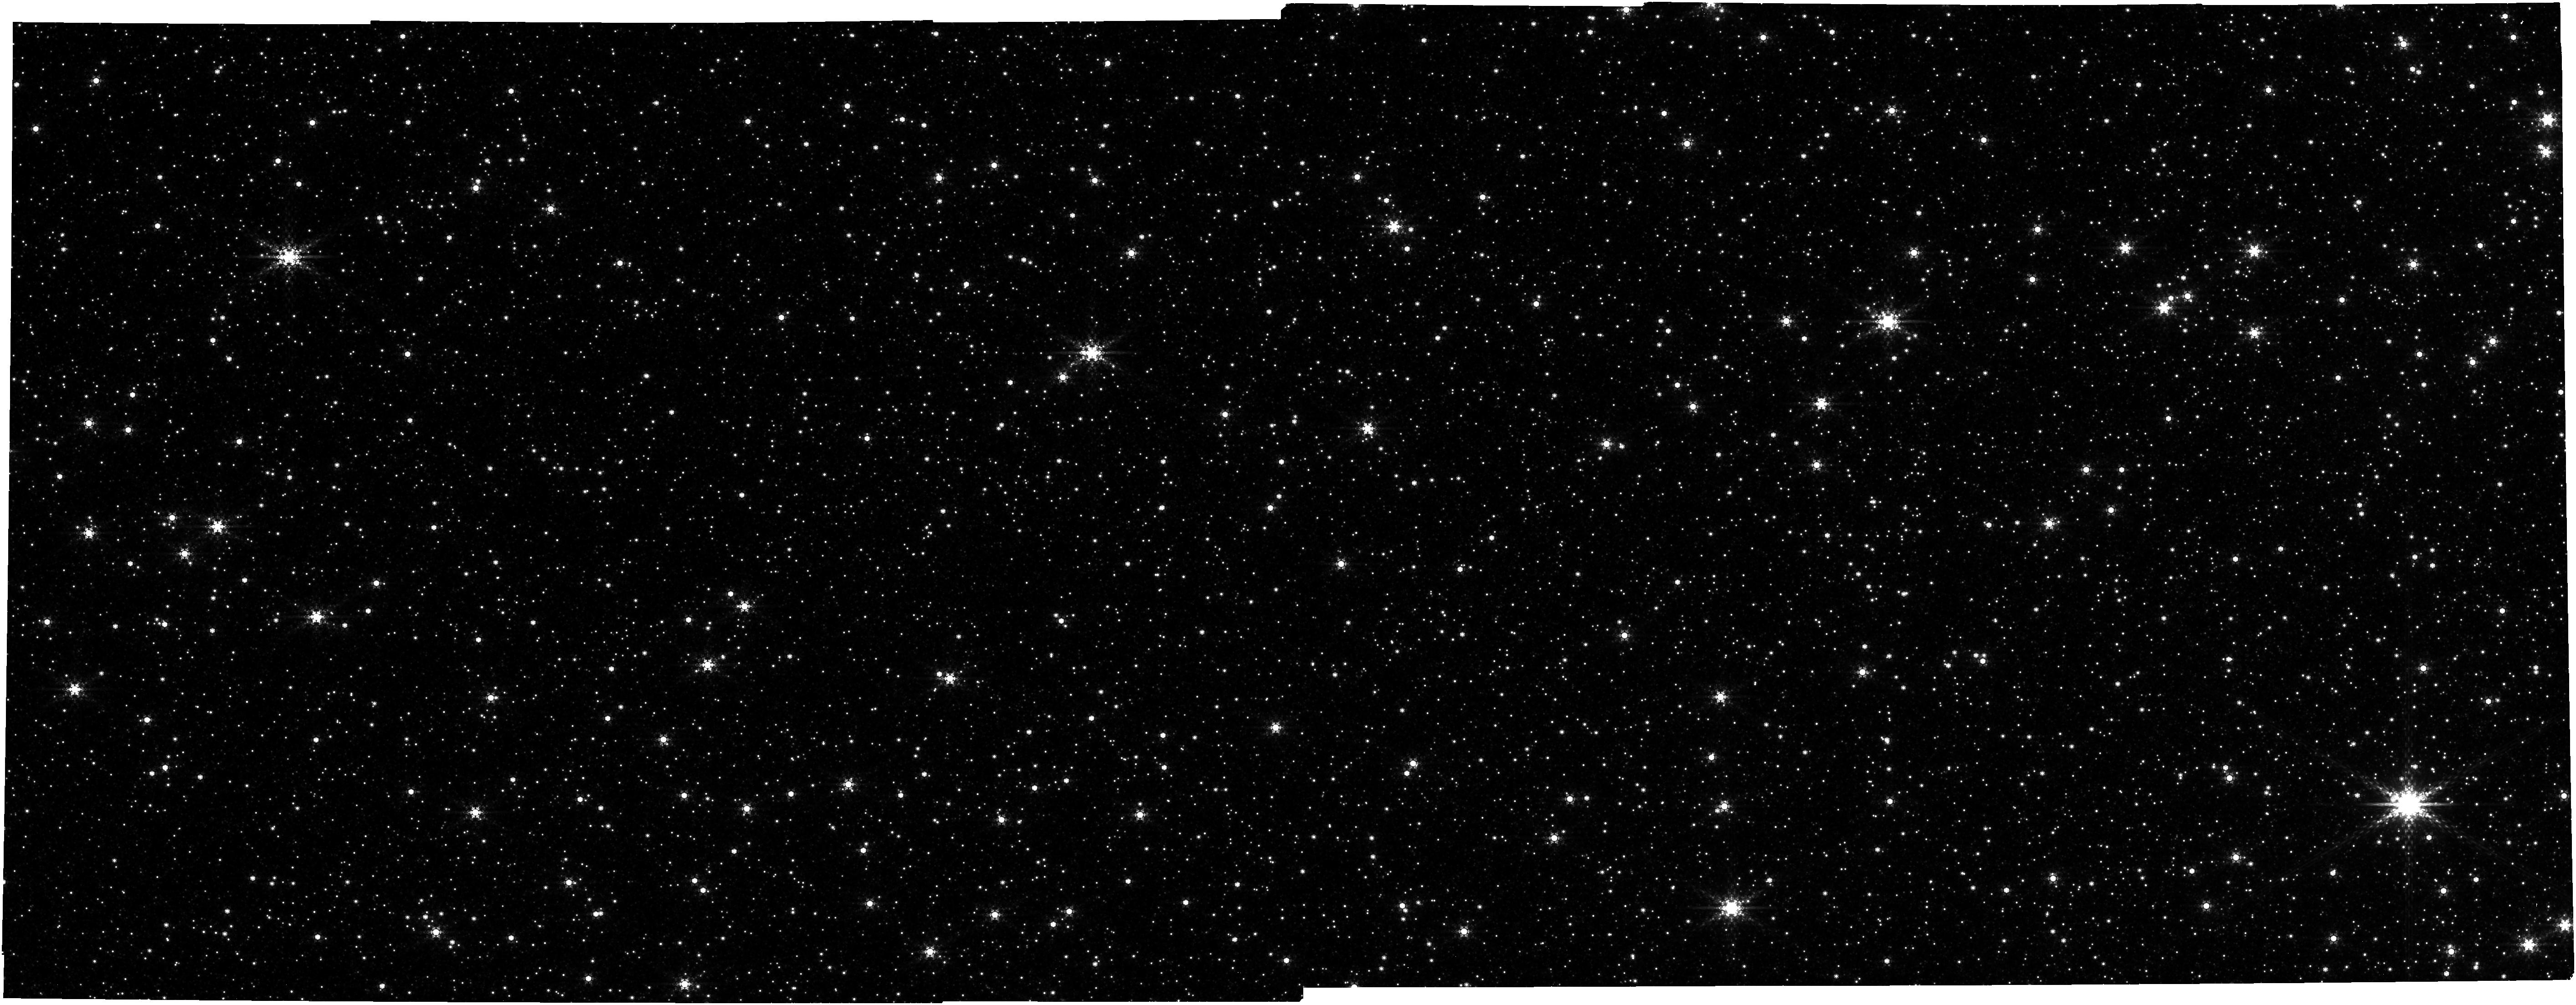
Target: CLOUDEF-REFERENCE. Instrument: NIRCAM. Filter: F480M. Exposure: 13 min. Observation ID: jw02092-o005_t002_nircam_clear-f480m

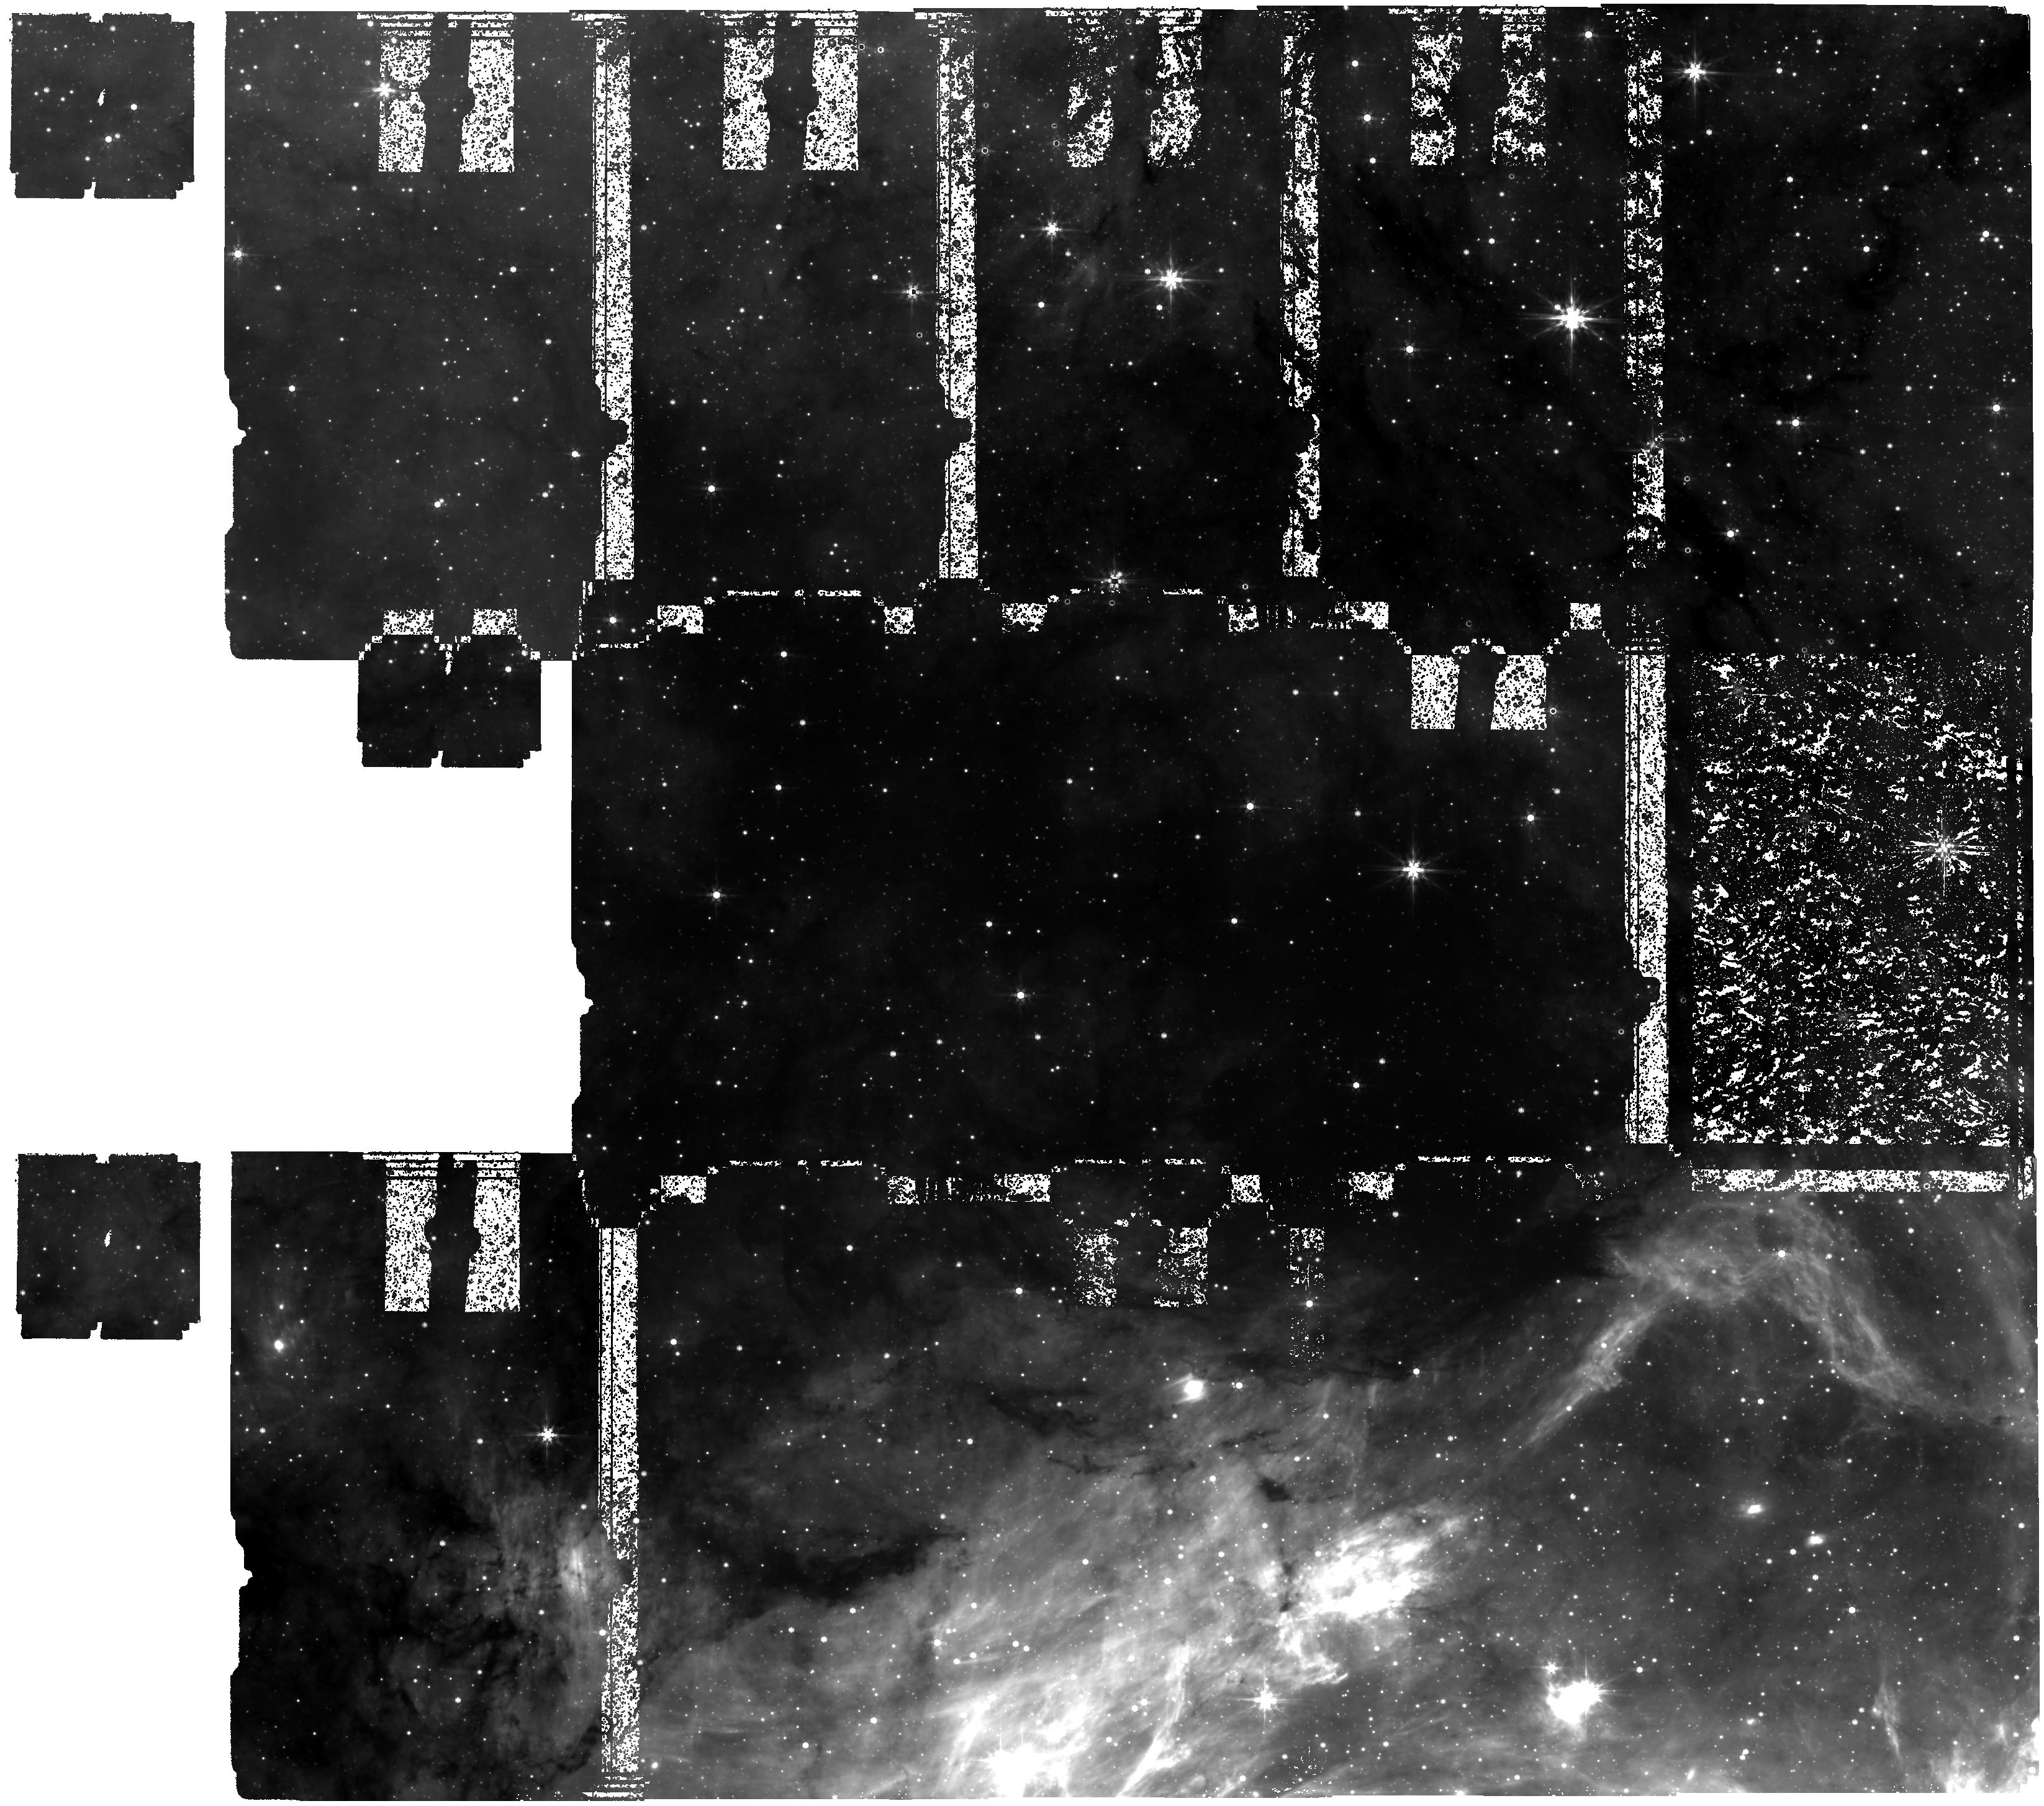
Target: CLOUDEF-CENTER. Instrument: MIRI. Filter: F770W. Exposure: 3.8 h. Observation ID: jw02092-o004_t001_miri_f770w

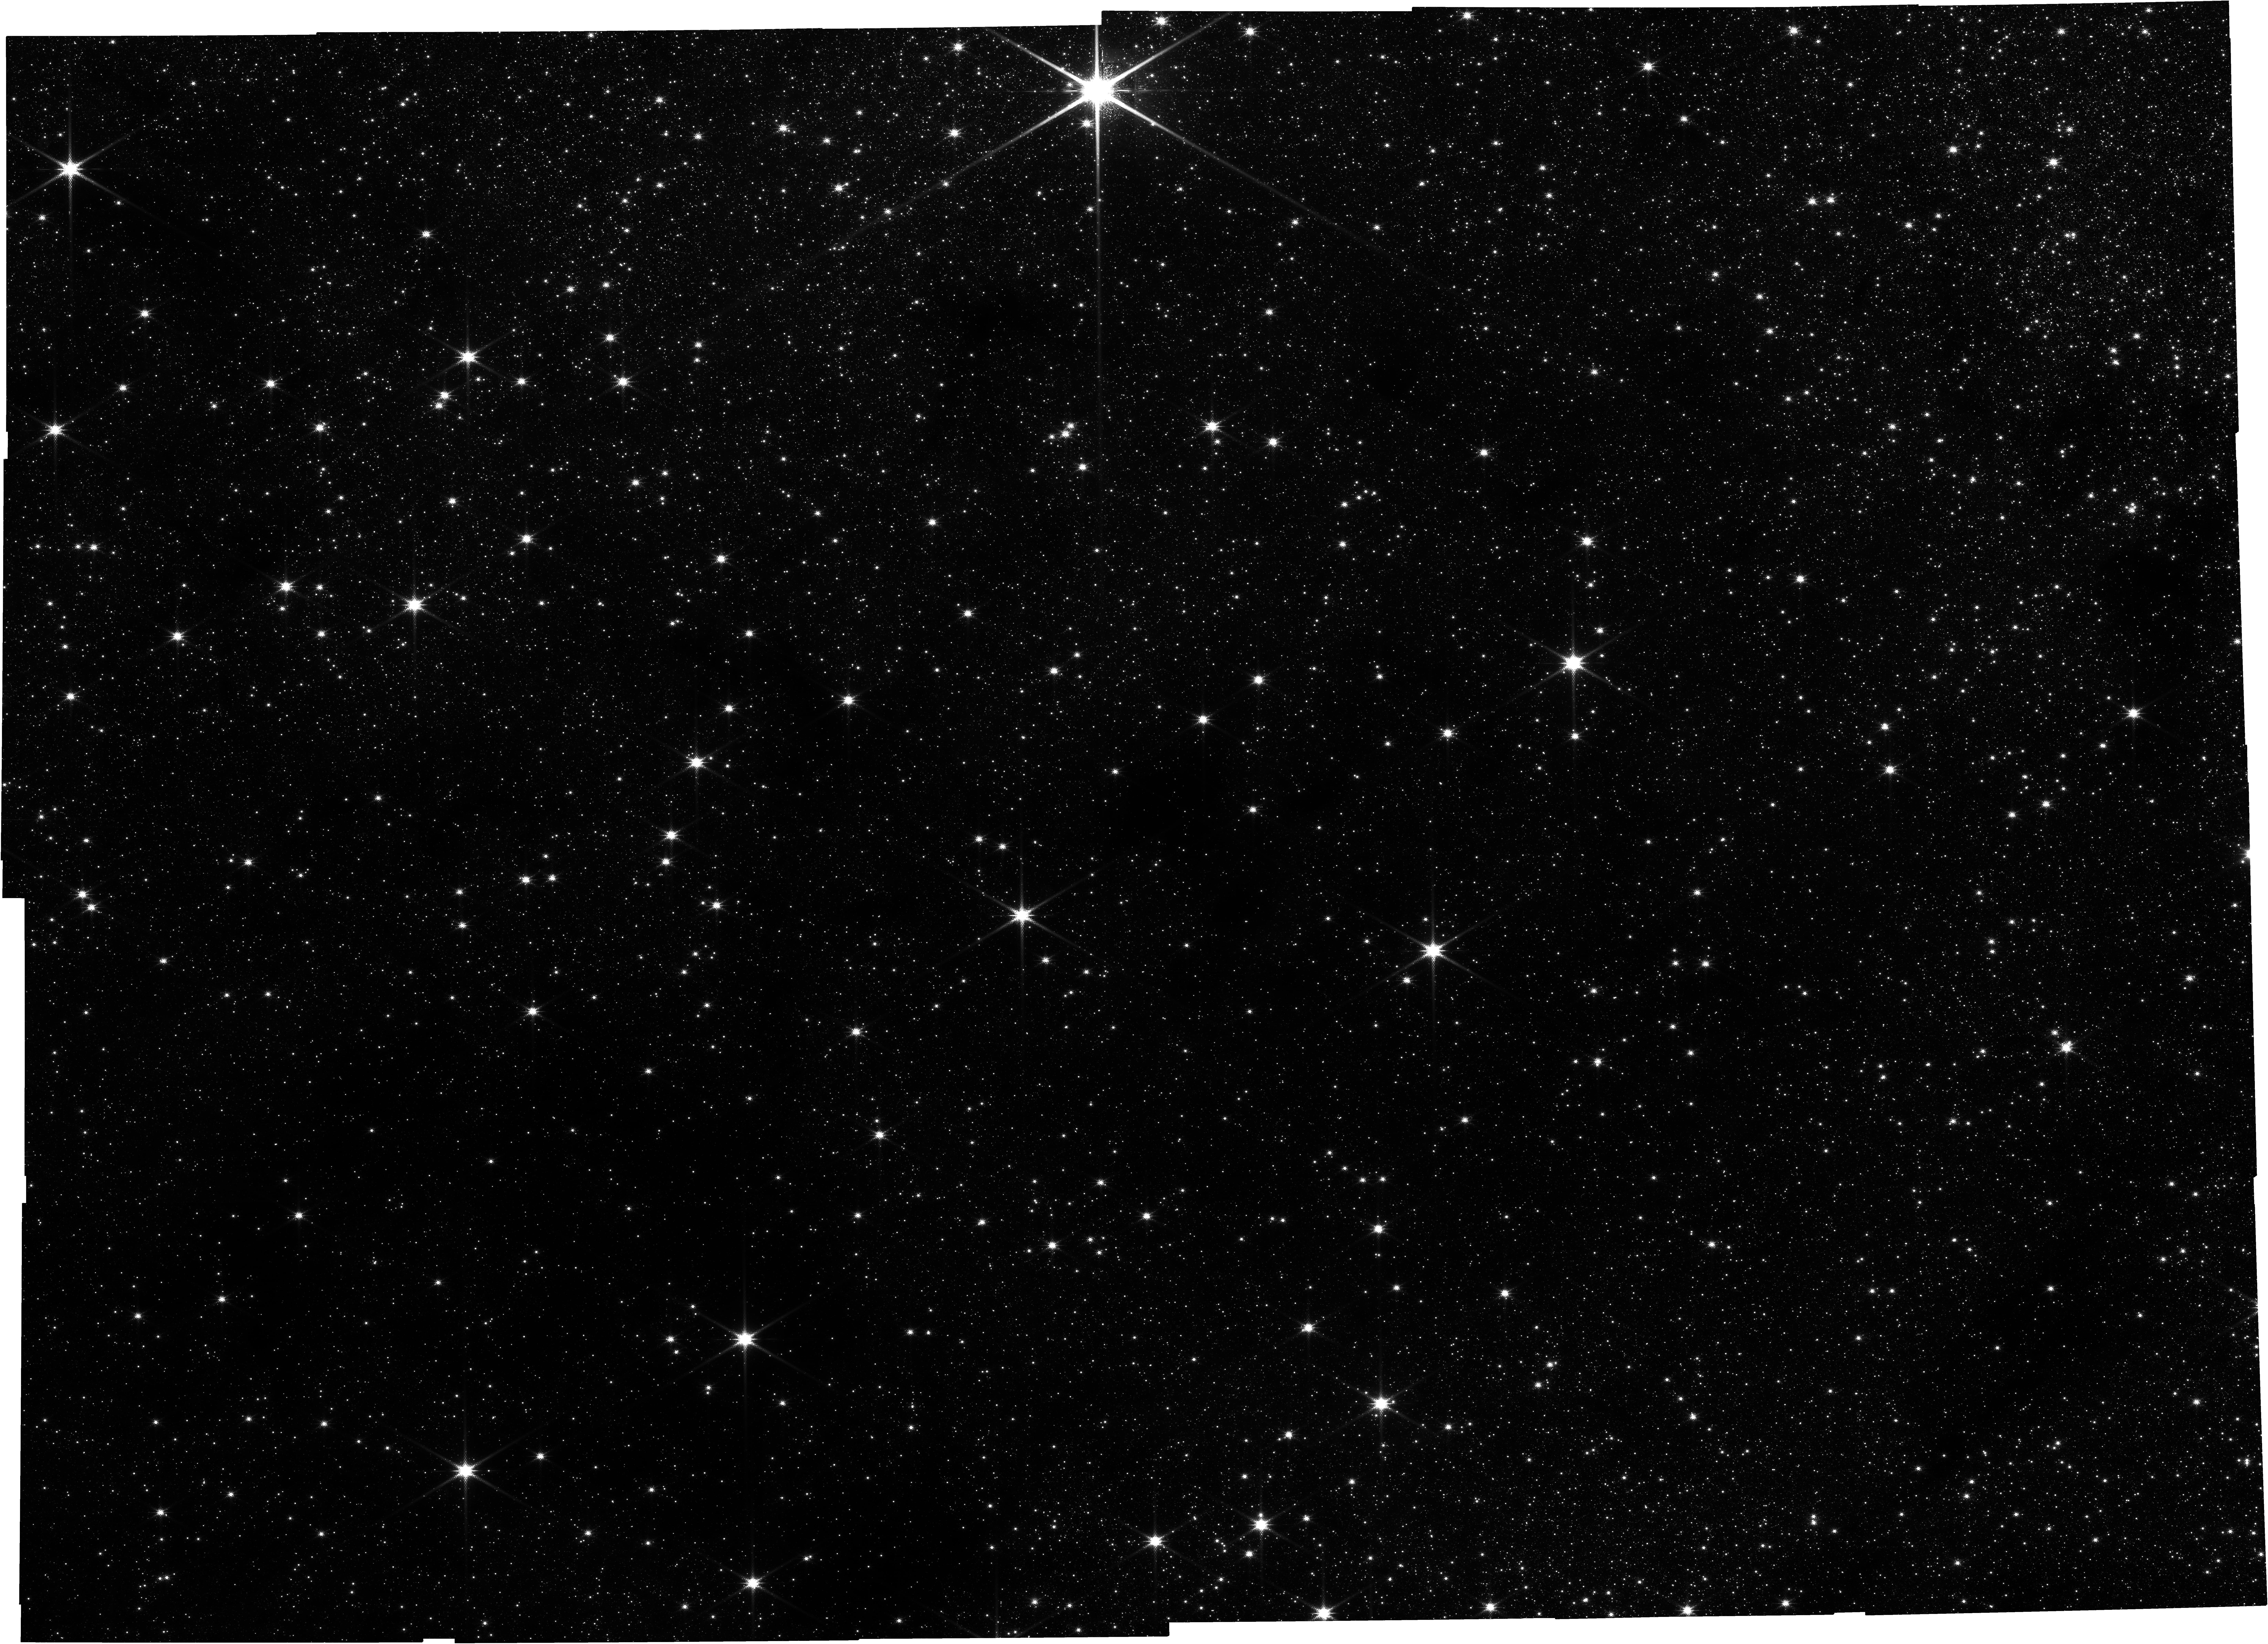
Target: CLOUDEF-CENTER. Instrument: NIRCAM. Filter: F150W2+F162M. Exposure: 26 min. Observation ID: jw02092-o002_t001_nircam_f150w2-f162m

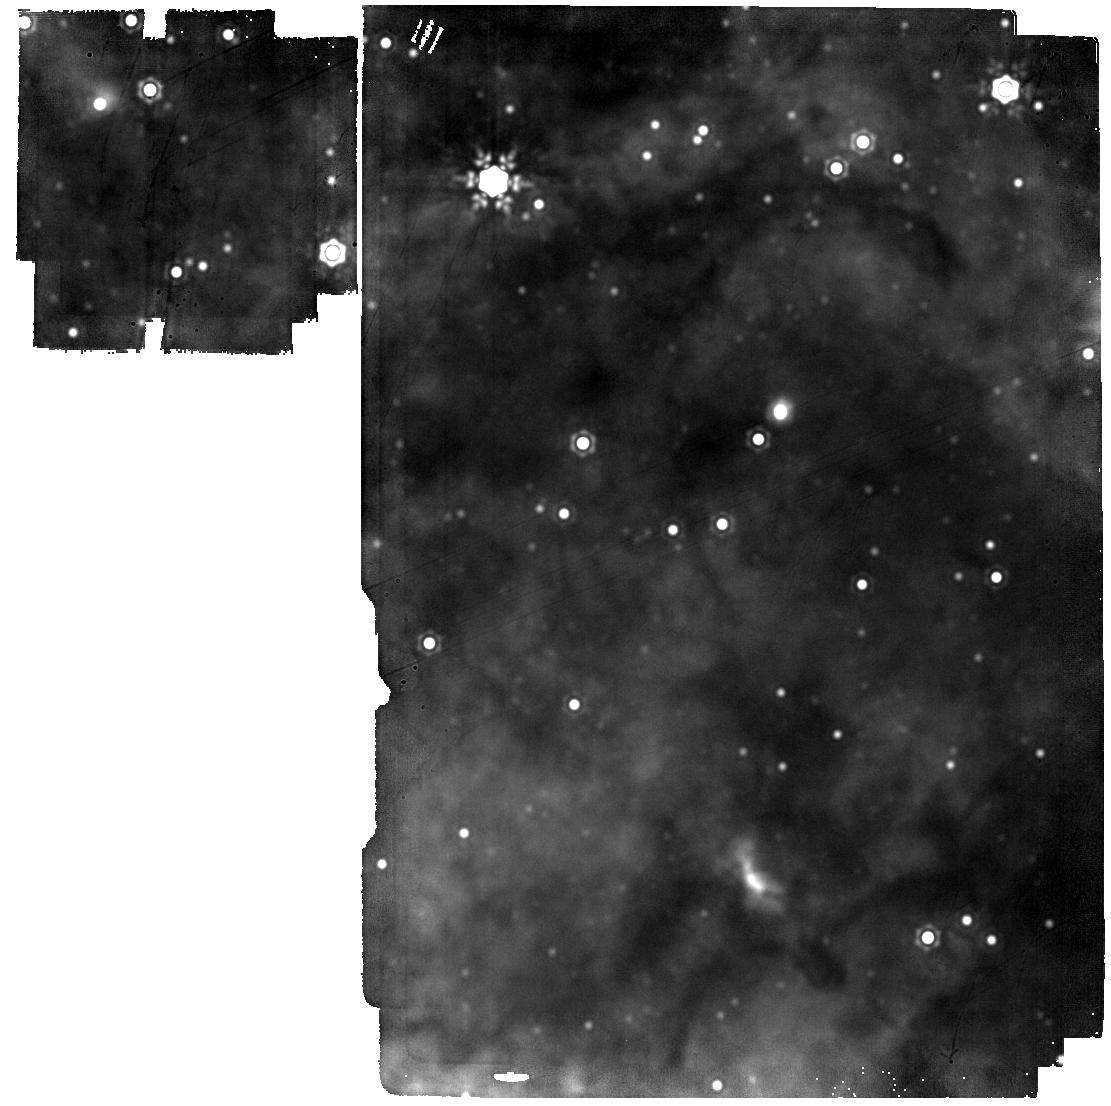
Target: CLOUDEF-CENTER. Instrument: MIRI. Filter: F2100W. Exposure: 3 min. Observation ID: jw02092-o008_t001_miri_f2100w

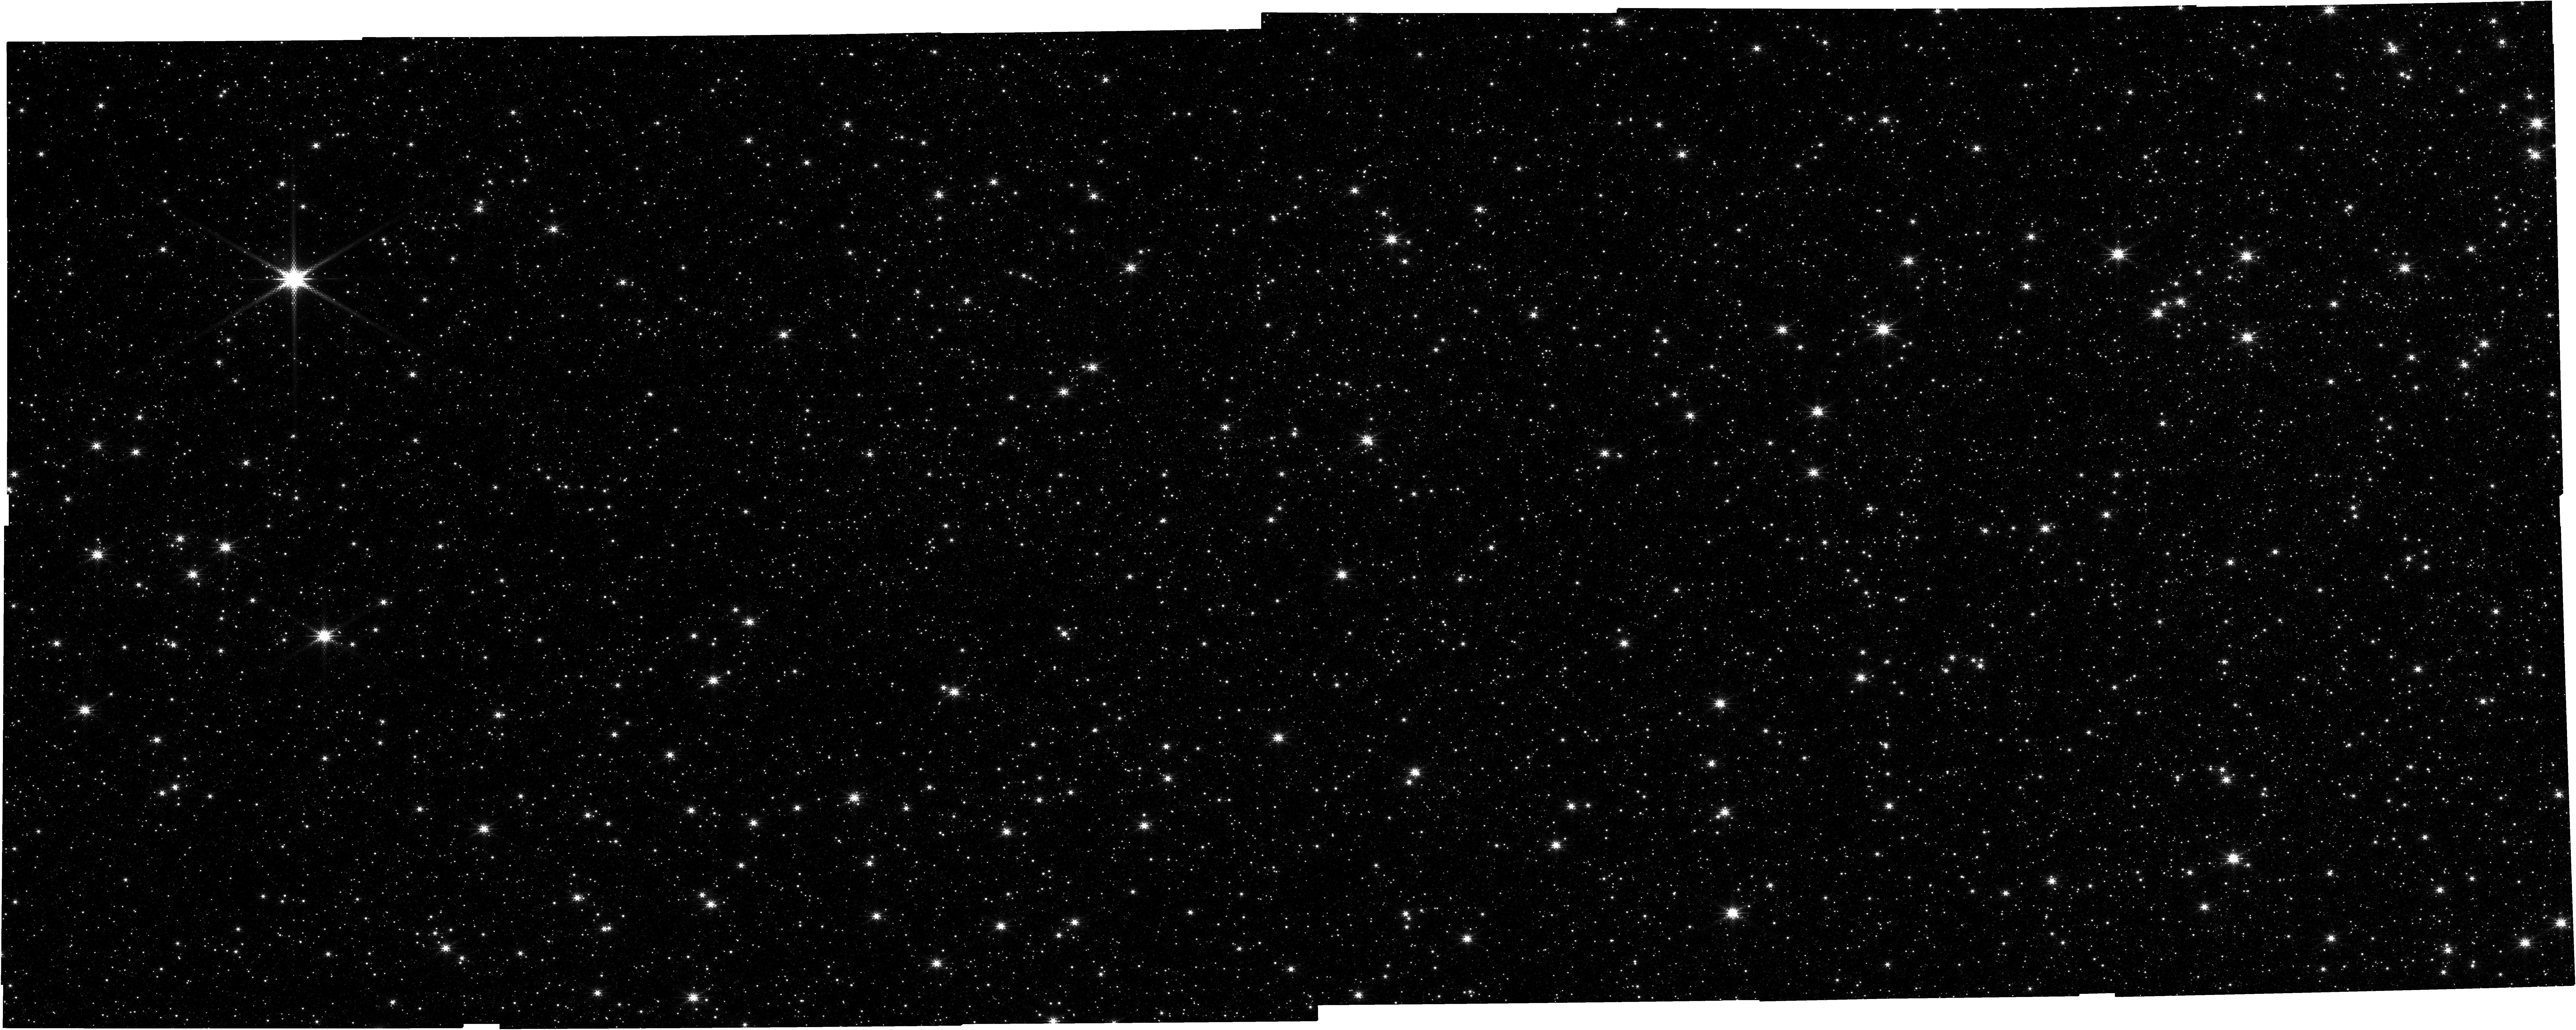
Target: CLOUDEF-REFERENCE. Instrument: NIRCAM. Filter: F210M. Exposure: 13 min. Observation ID: jw02092-o005_t002_nircam_clear-f210m

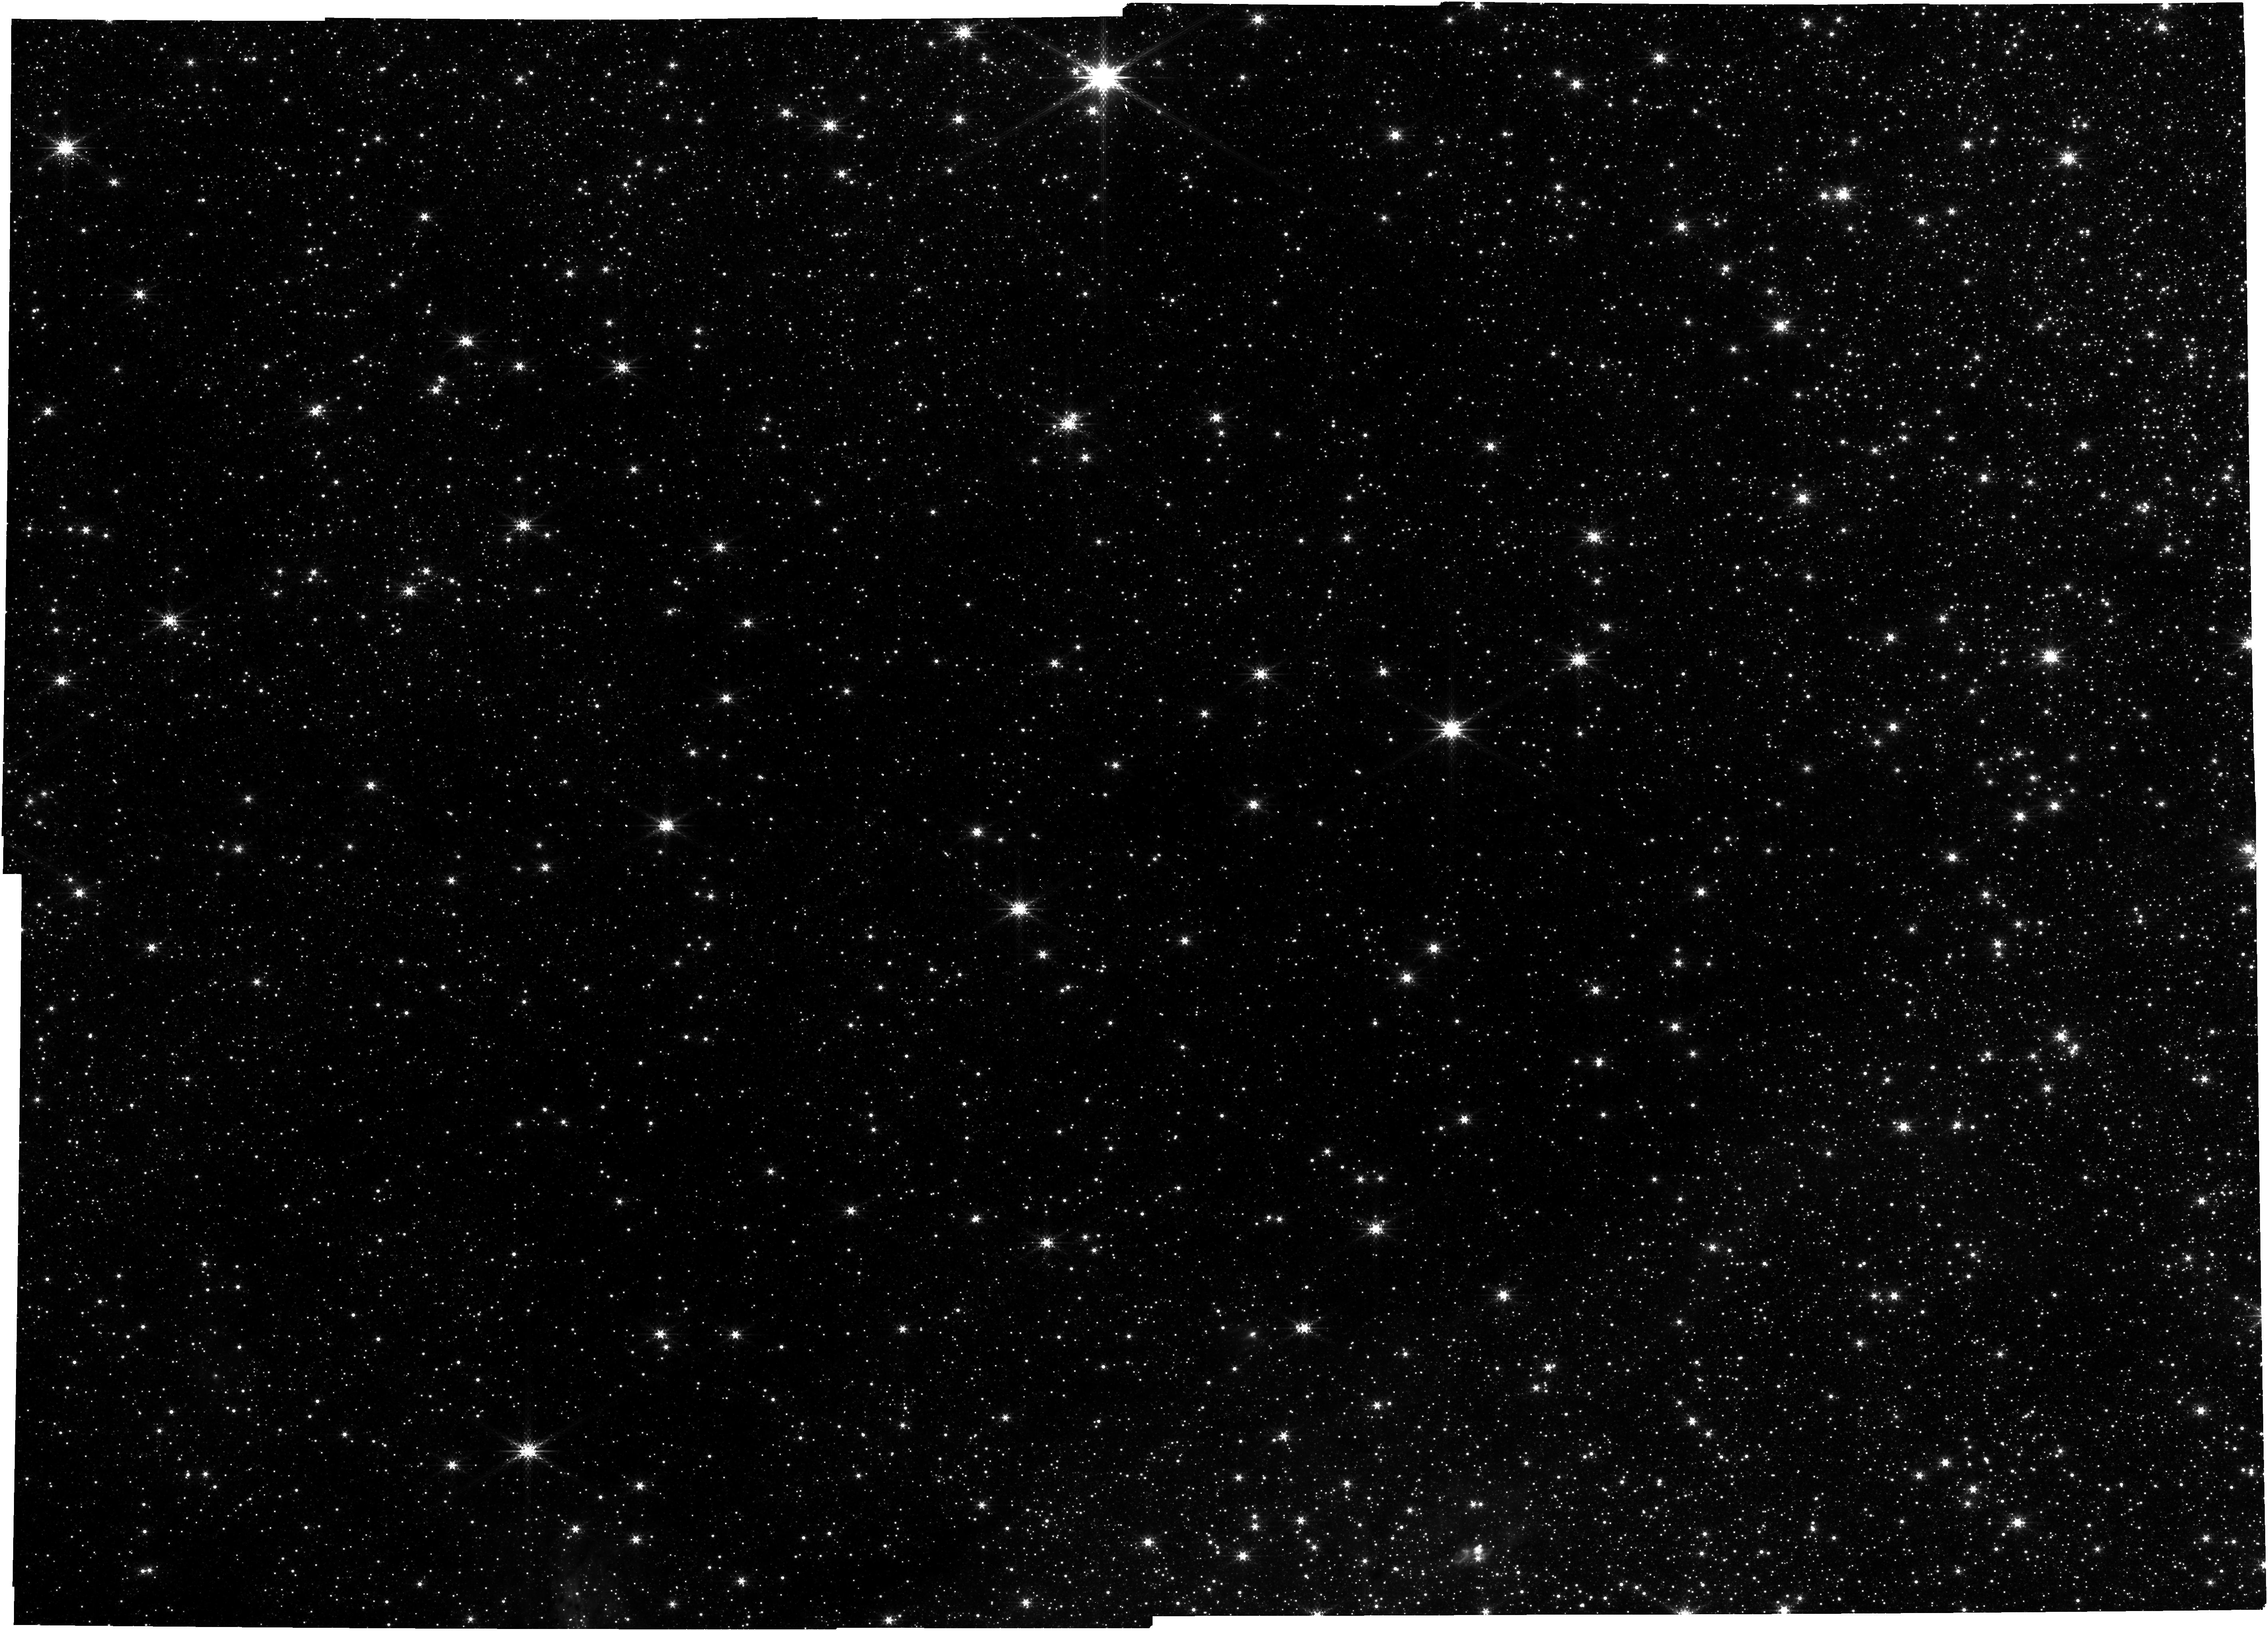
Target: CLOUDEF-CENTER. Instrument: NIRCAM. Filter: F360M. Exposure: 26 min. Observation ID: jw02092-o002_t001_nircam_clear-f360m

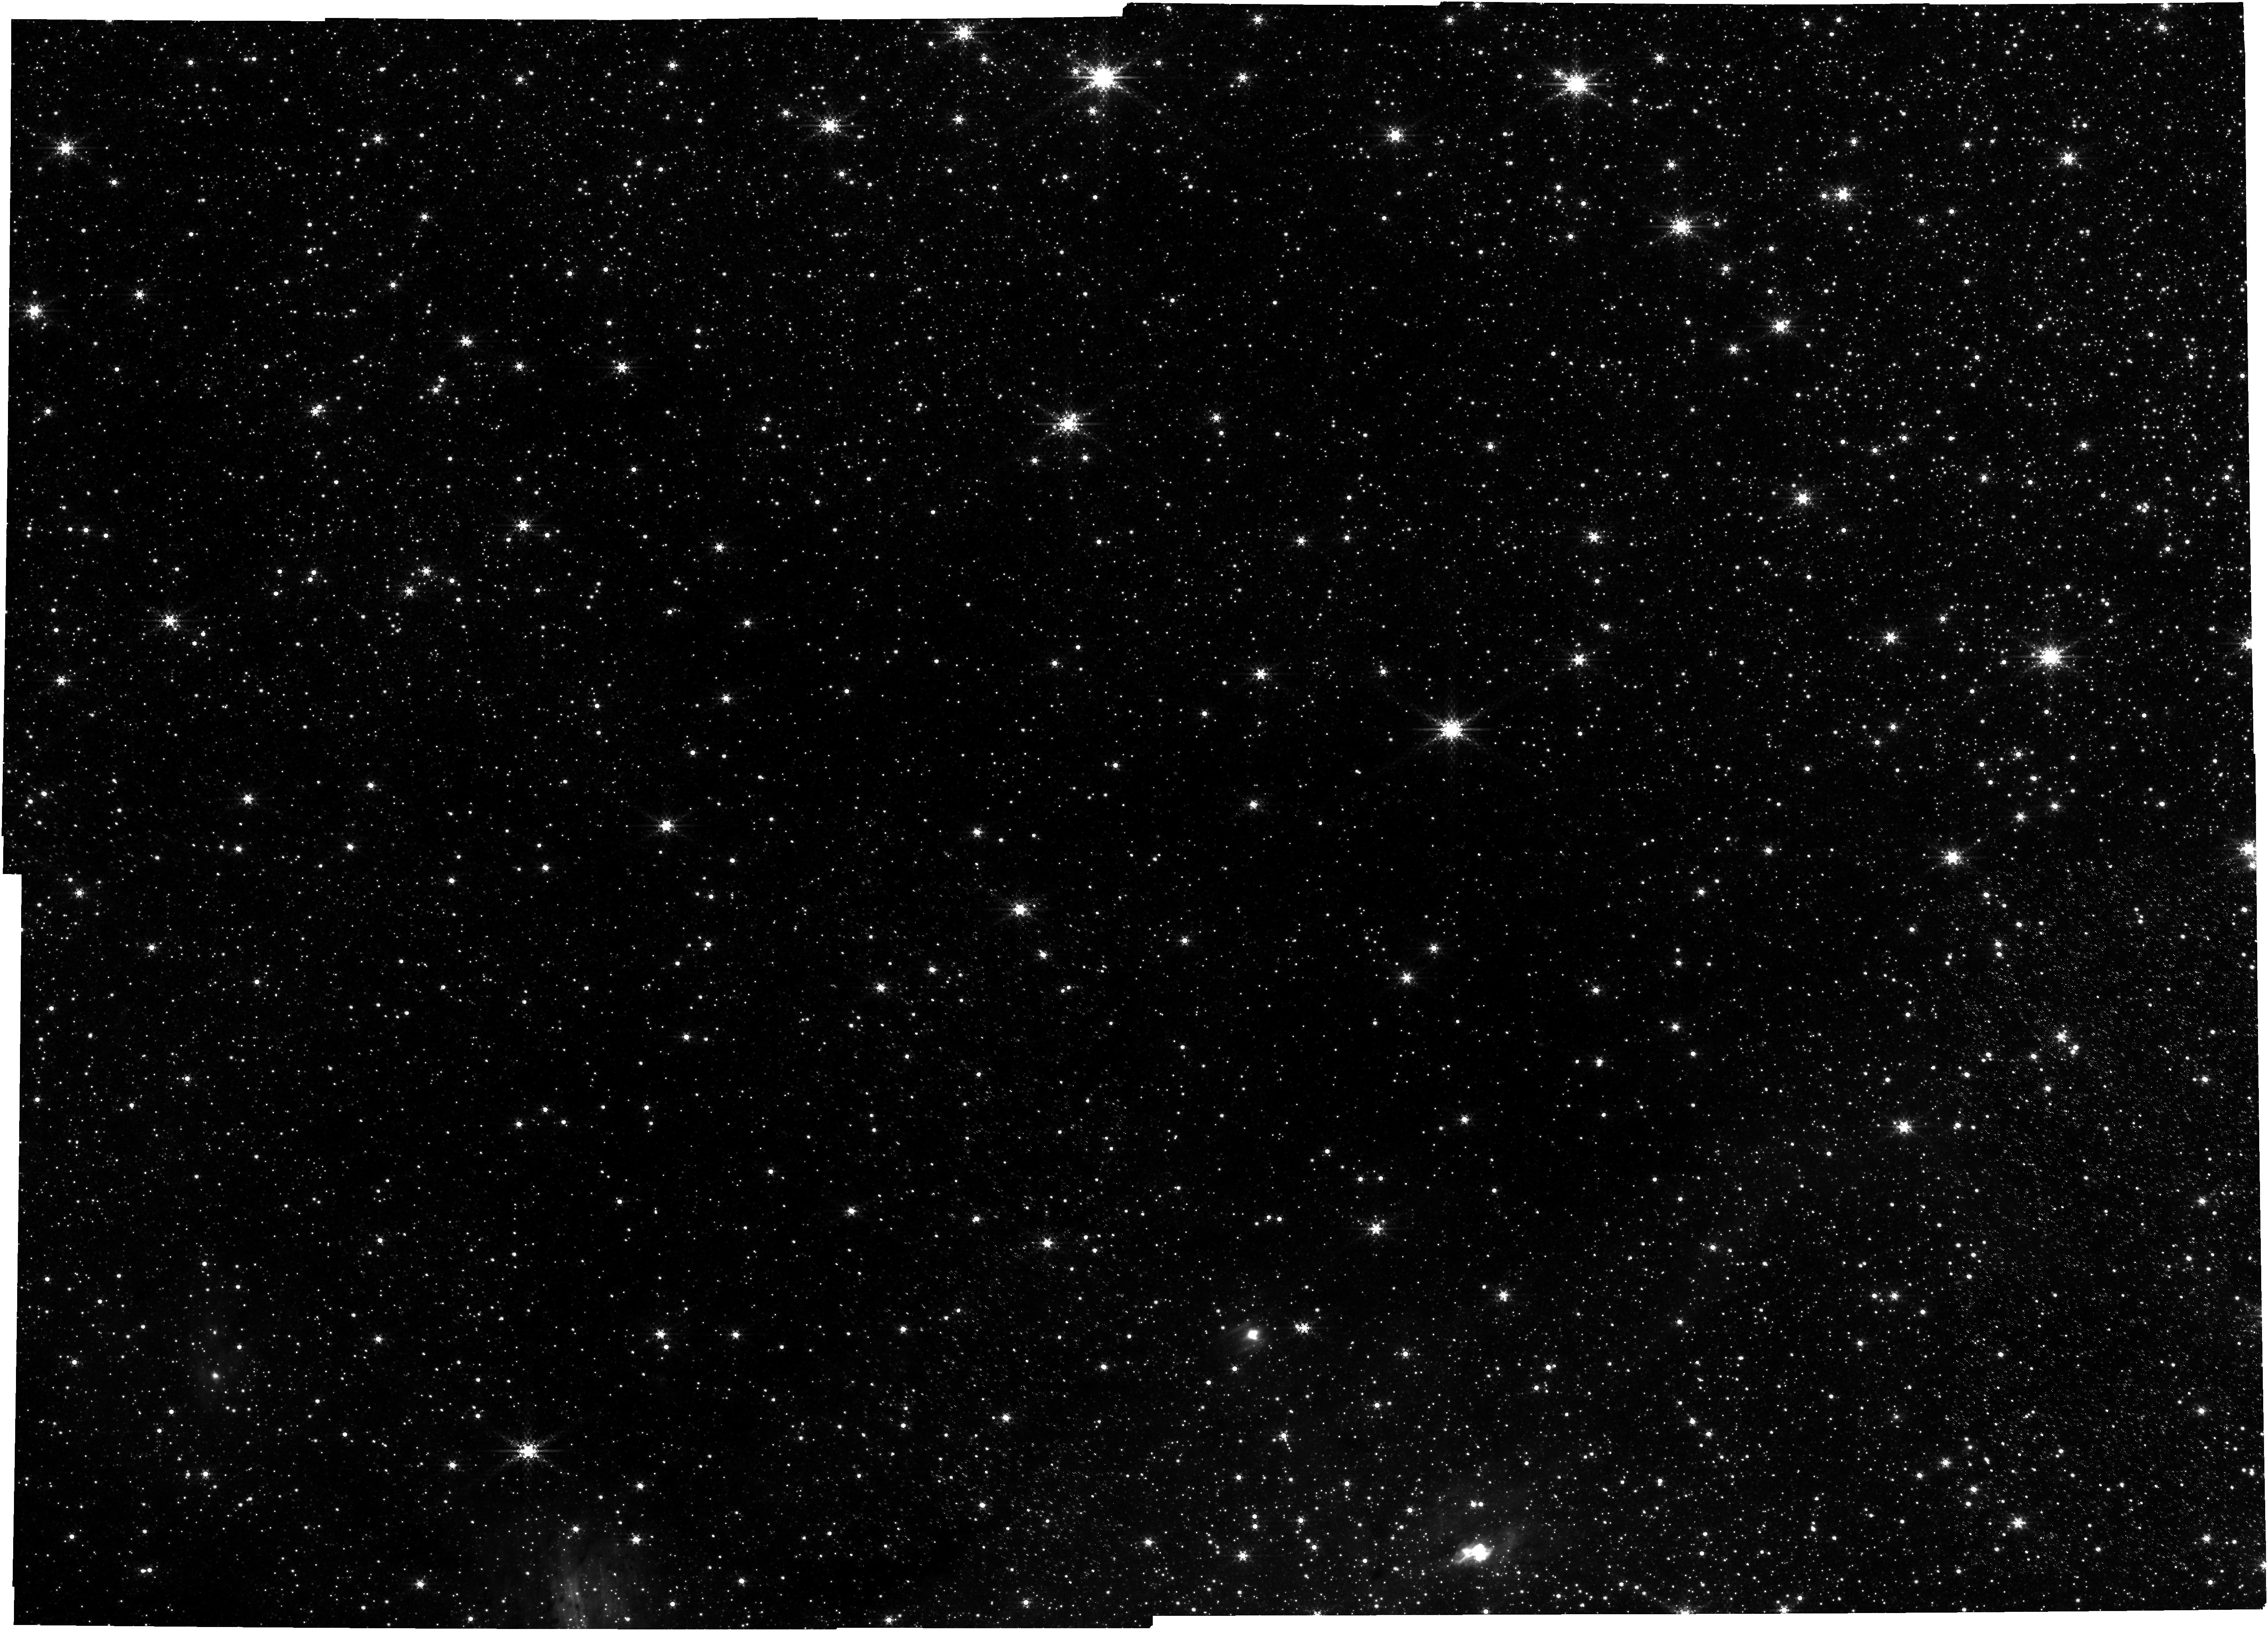
Target: CLOUDEF-CENTER. Instrument: NIRCAM. Filter: F480M. Exposure: 26 min. Observation ID: jw02092-o002_t001_nircam_clear-f480m

Unveiling stellar birth in a cosmologically common cradle (PI: Longmore, Steven)

We will use the unparalleled sensitivity, resolution and wavelength coverage of JWST to perform a complete census of the embedded protostellar population down to 0.1 Lsun in the most massive, dense and quiescent molecular gas cloud in the Galaxy with unambiguous signs of very early star formation. Lying in the Central Molecular Zone of the Galaxy with 1 to 2 orders of magnitude higher gas density, temperature and pressure than regions in the disk, the cloud's properties are similar to the global gas conditions in galaxies at the peak of the cosmic star formation rate density (z = 1 - 3), so represent more cosmologically ``typical" conditions for star and planet formation/evolution than Solar neighbourhood clouds. Combined with ALMA data, the JWST observations will enable us to determine how these initial conditions affect the formation and subsequent evolution of protostellar systems, and thereby answer fundamental open questions related to the universality of star formation laws/relations and the dependence on environment of protostellar formation and evolution.